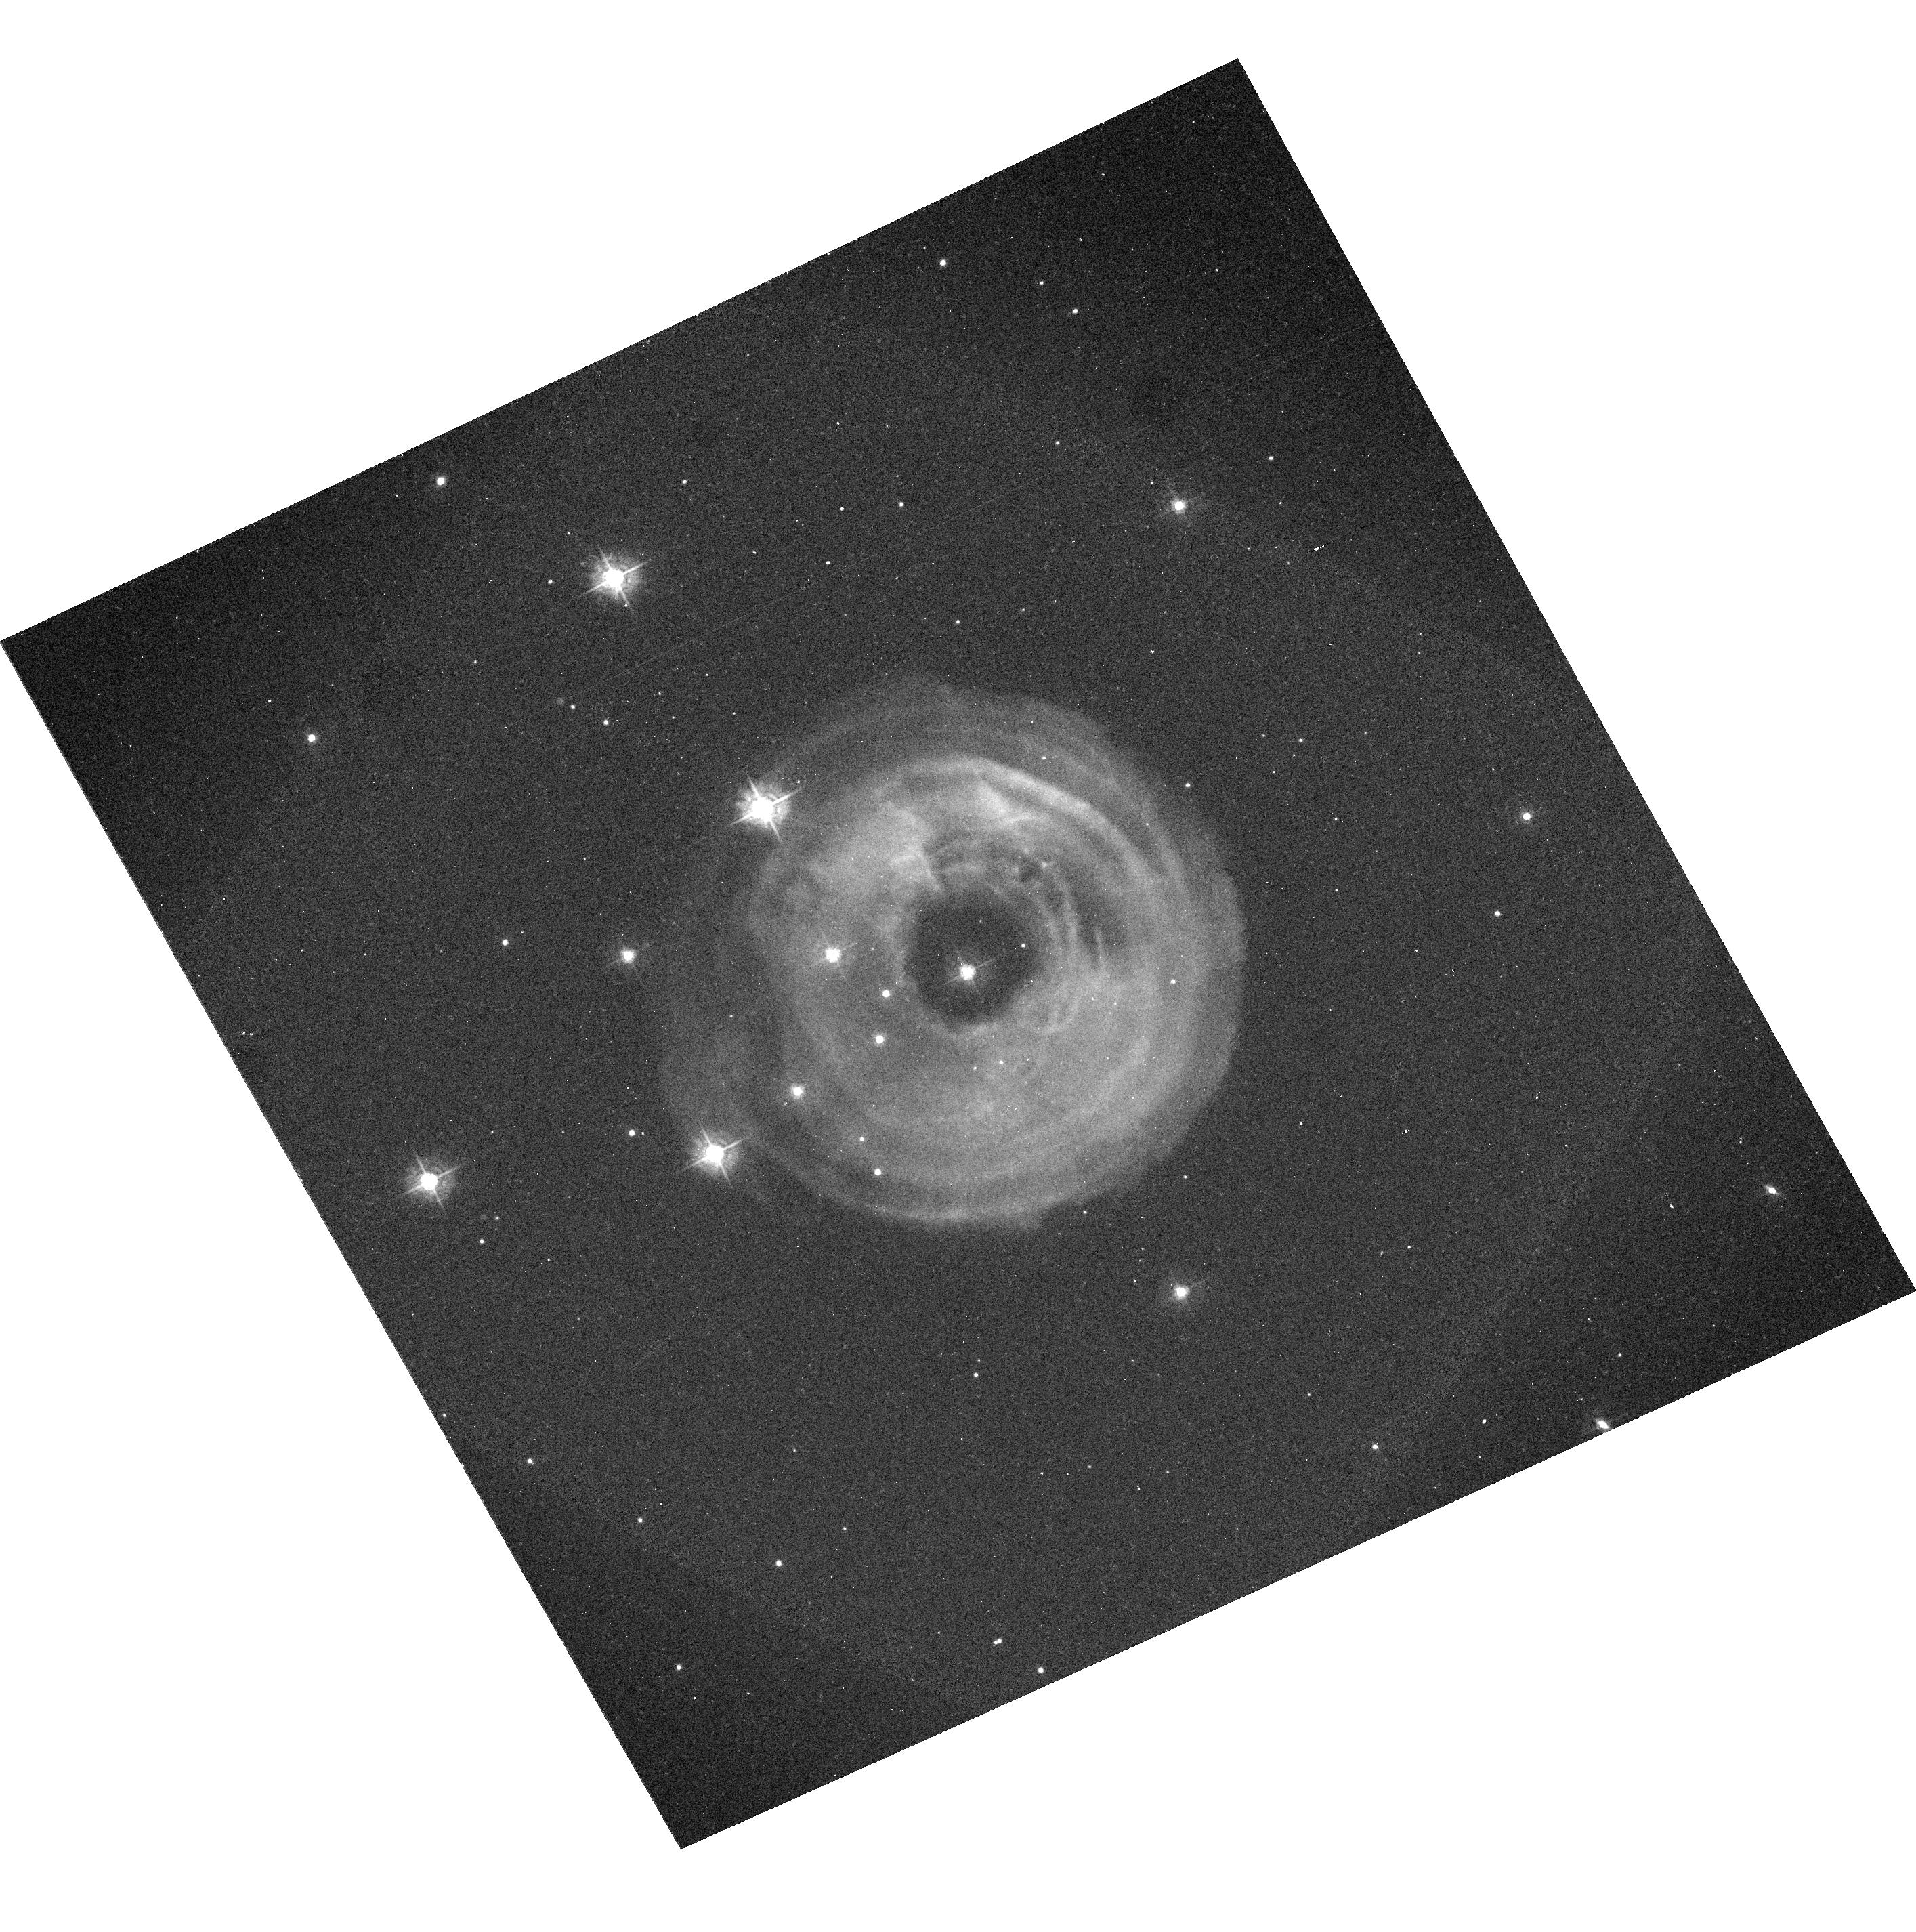
Target: V838-MON. Instrument: ACS/WFC. Filter: F435W-POL0UV. Exposure: 8 min. Observation ID: hst_9587_02_acs_wfc_f435w-pol0uv_j8gg02

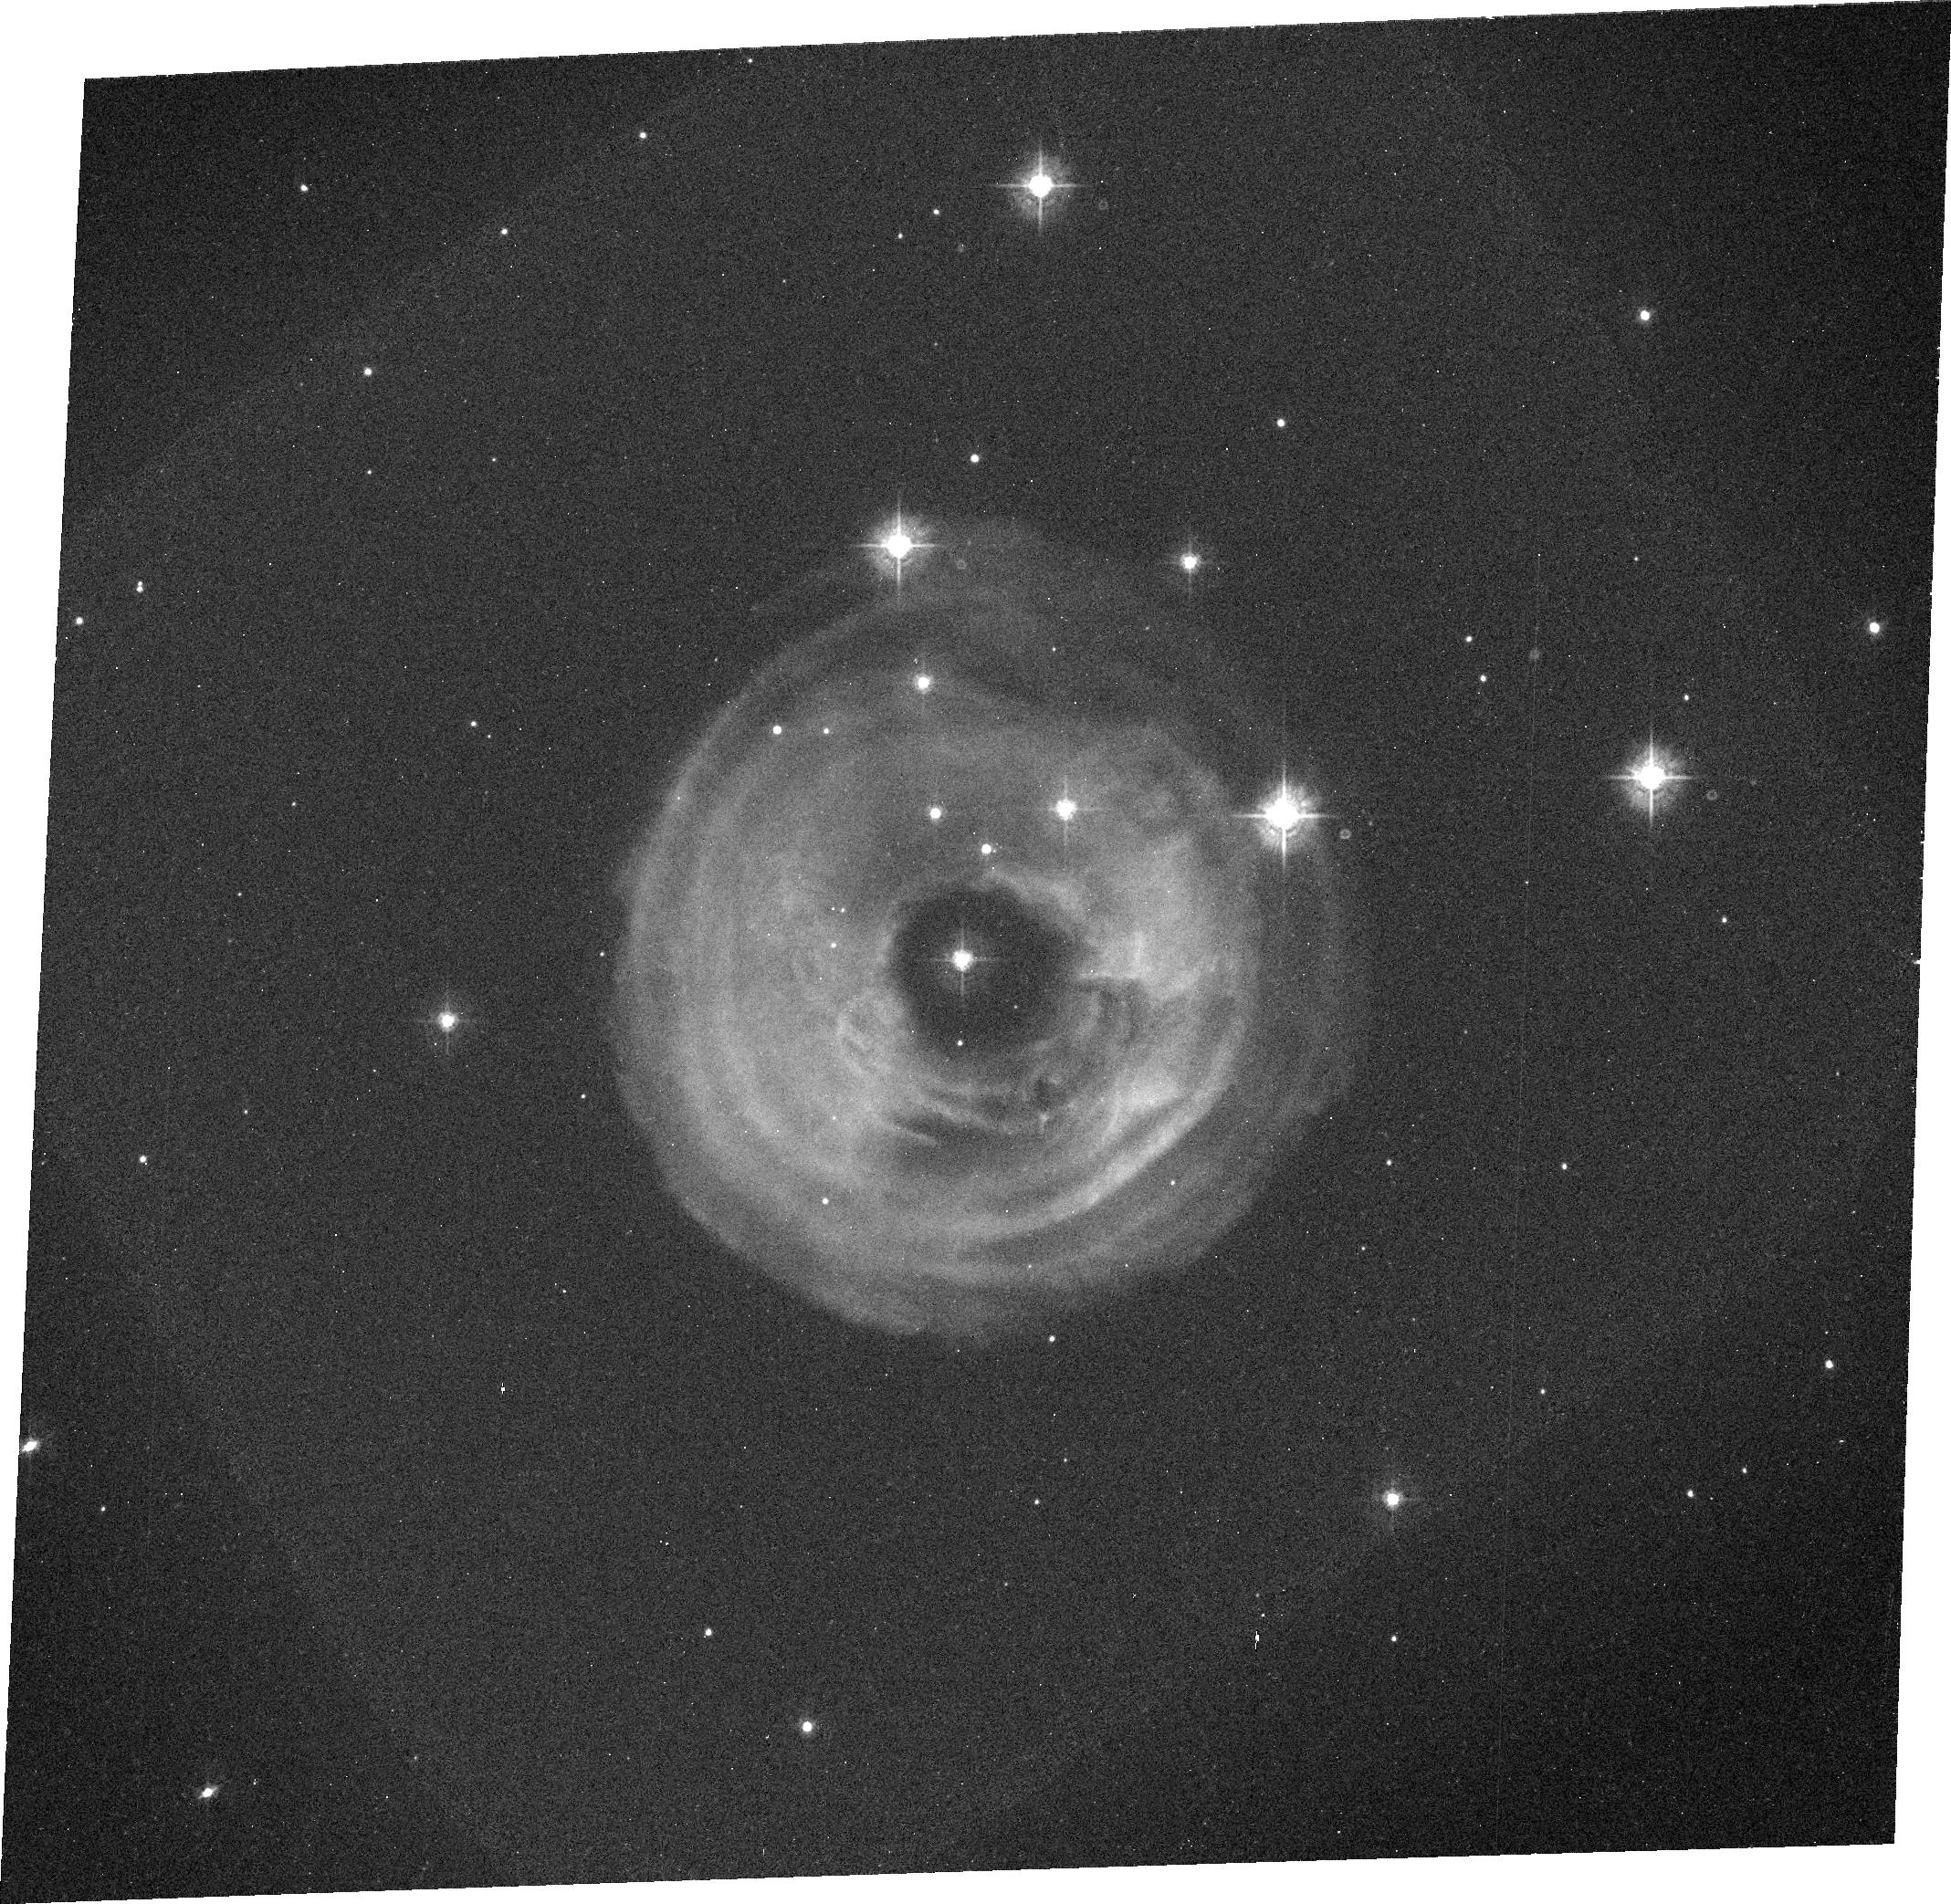
Target: V838-MON. Instrument: ACS/WFC. Filter: F435W. Exposure: 8 min. Observation ID: j8gg02020

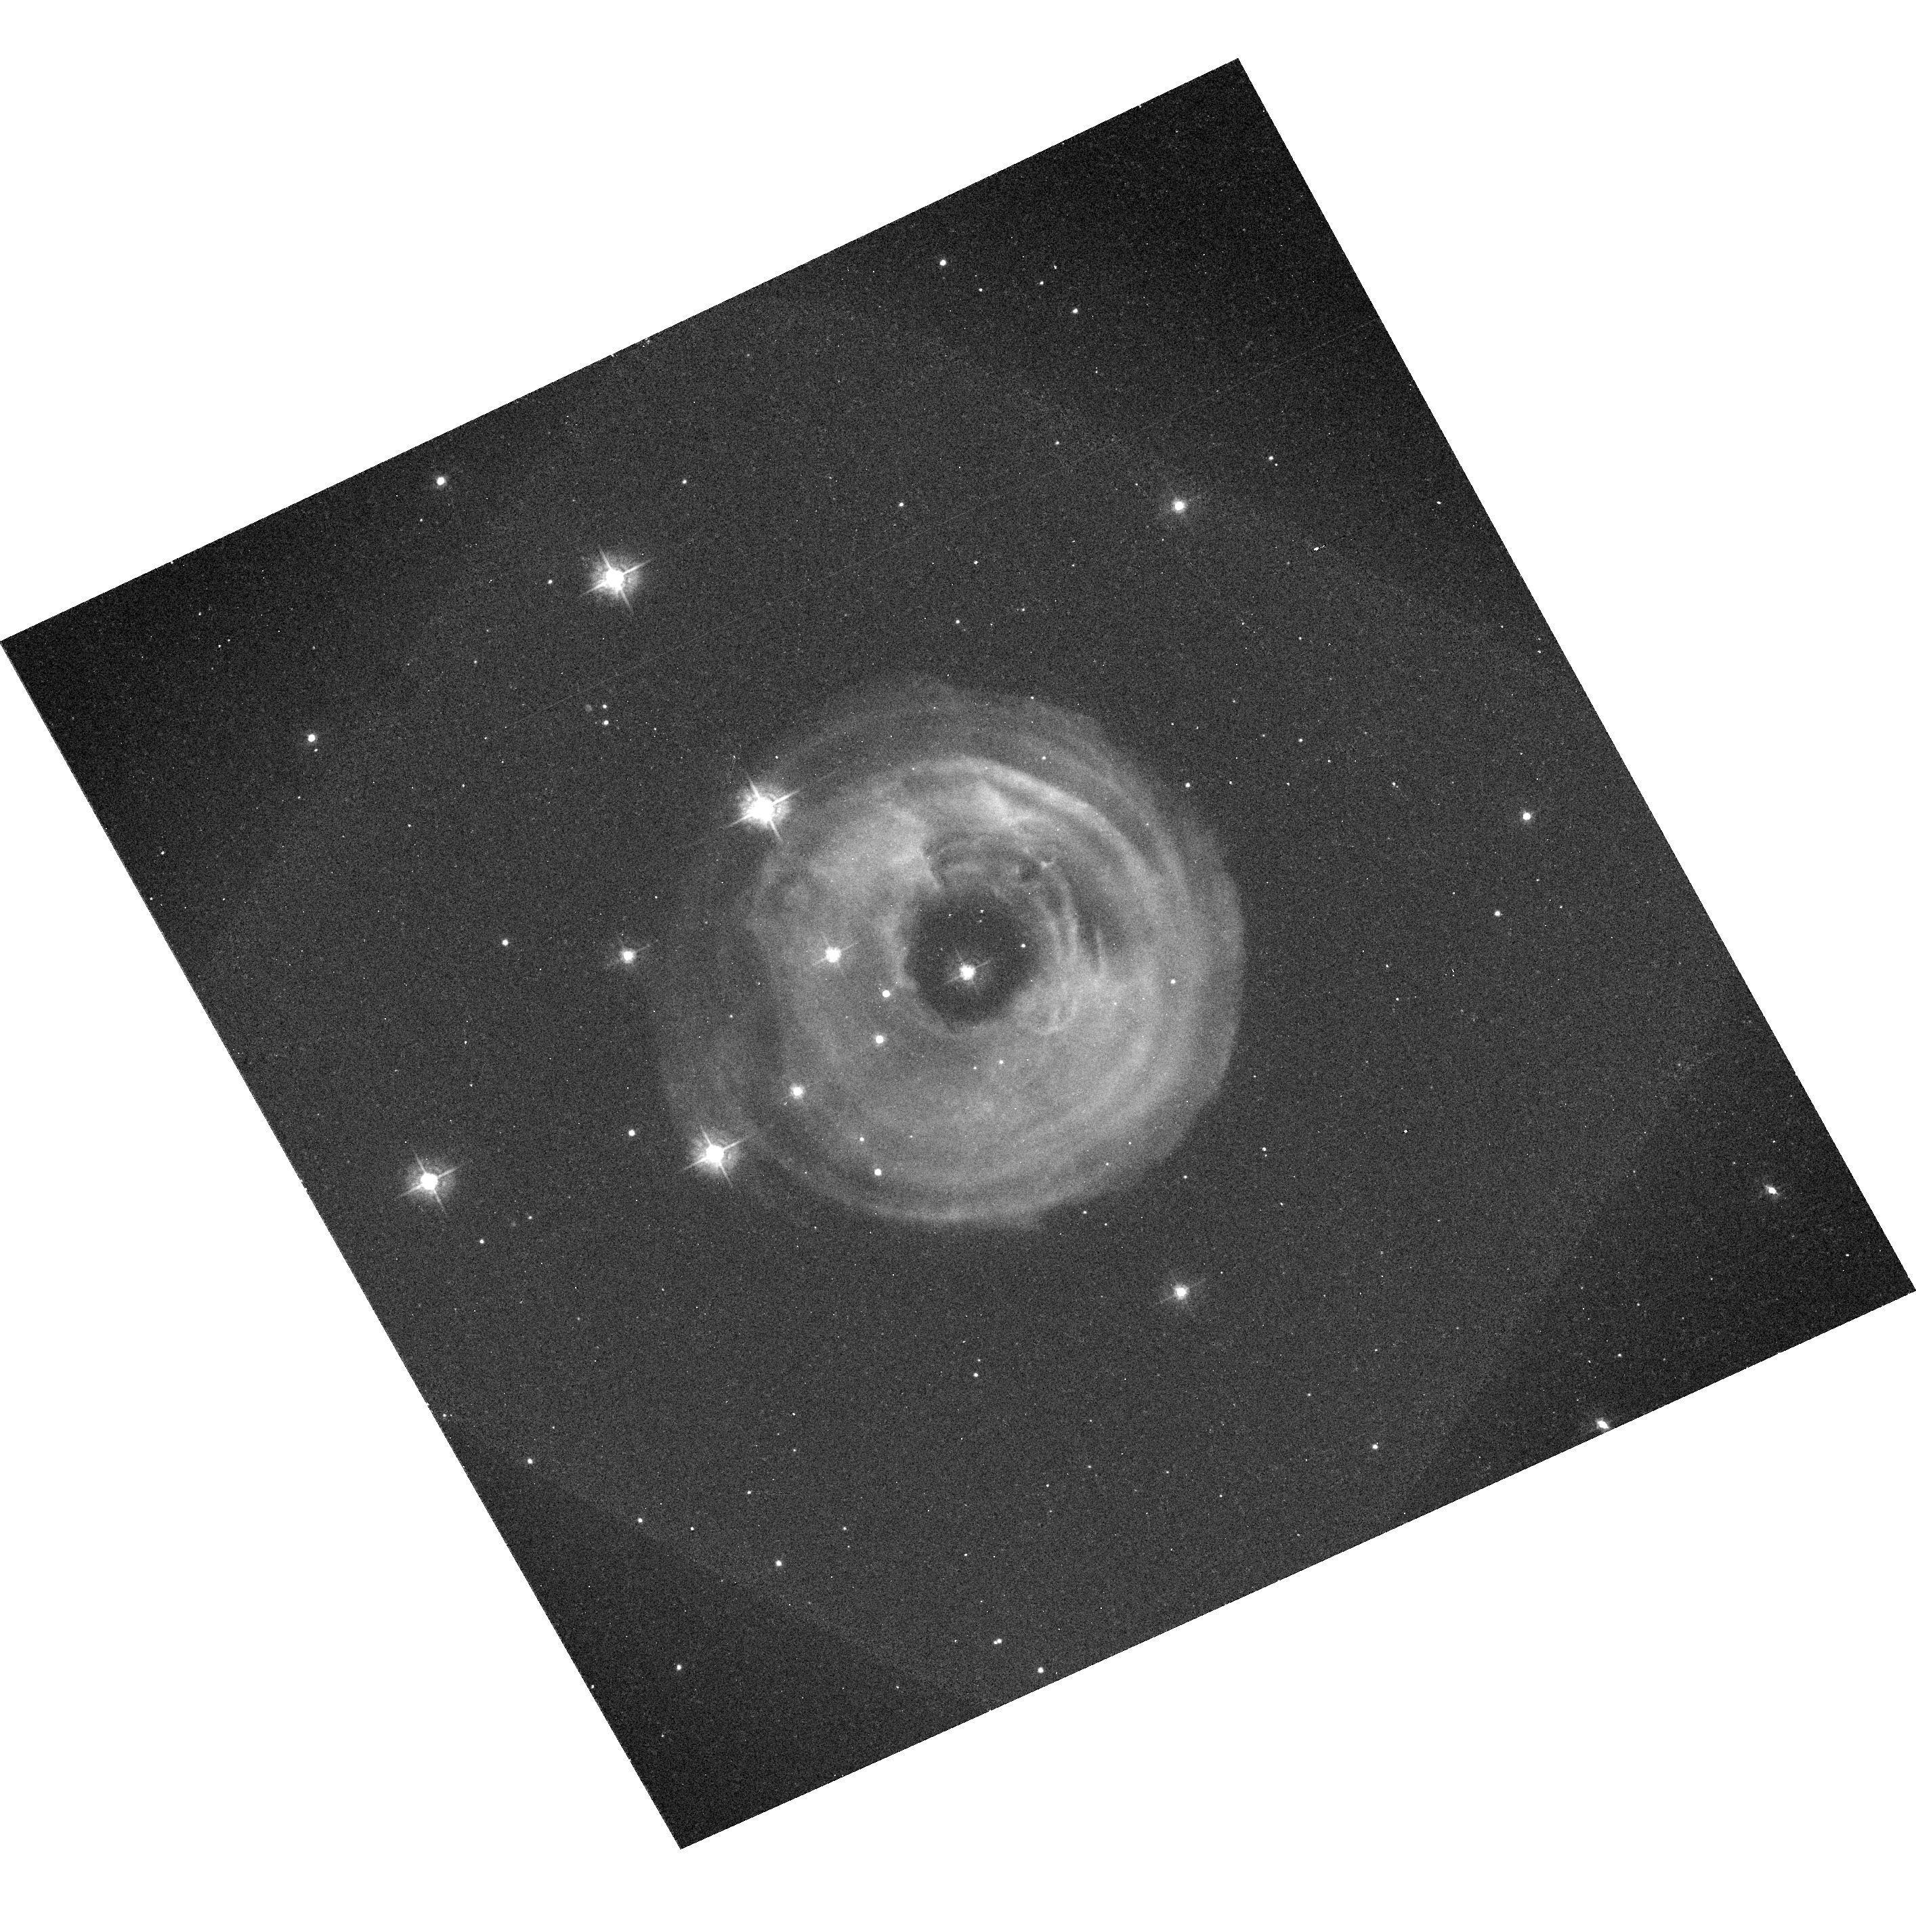
Target: V838-MON. Instrument: ACS/WFC. Filter: F435W-POL120UV. Exposure: 8 min. Observation ID: hst_9587_02_acs_wfc_f435w-pol120uv_j8gg02

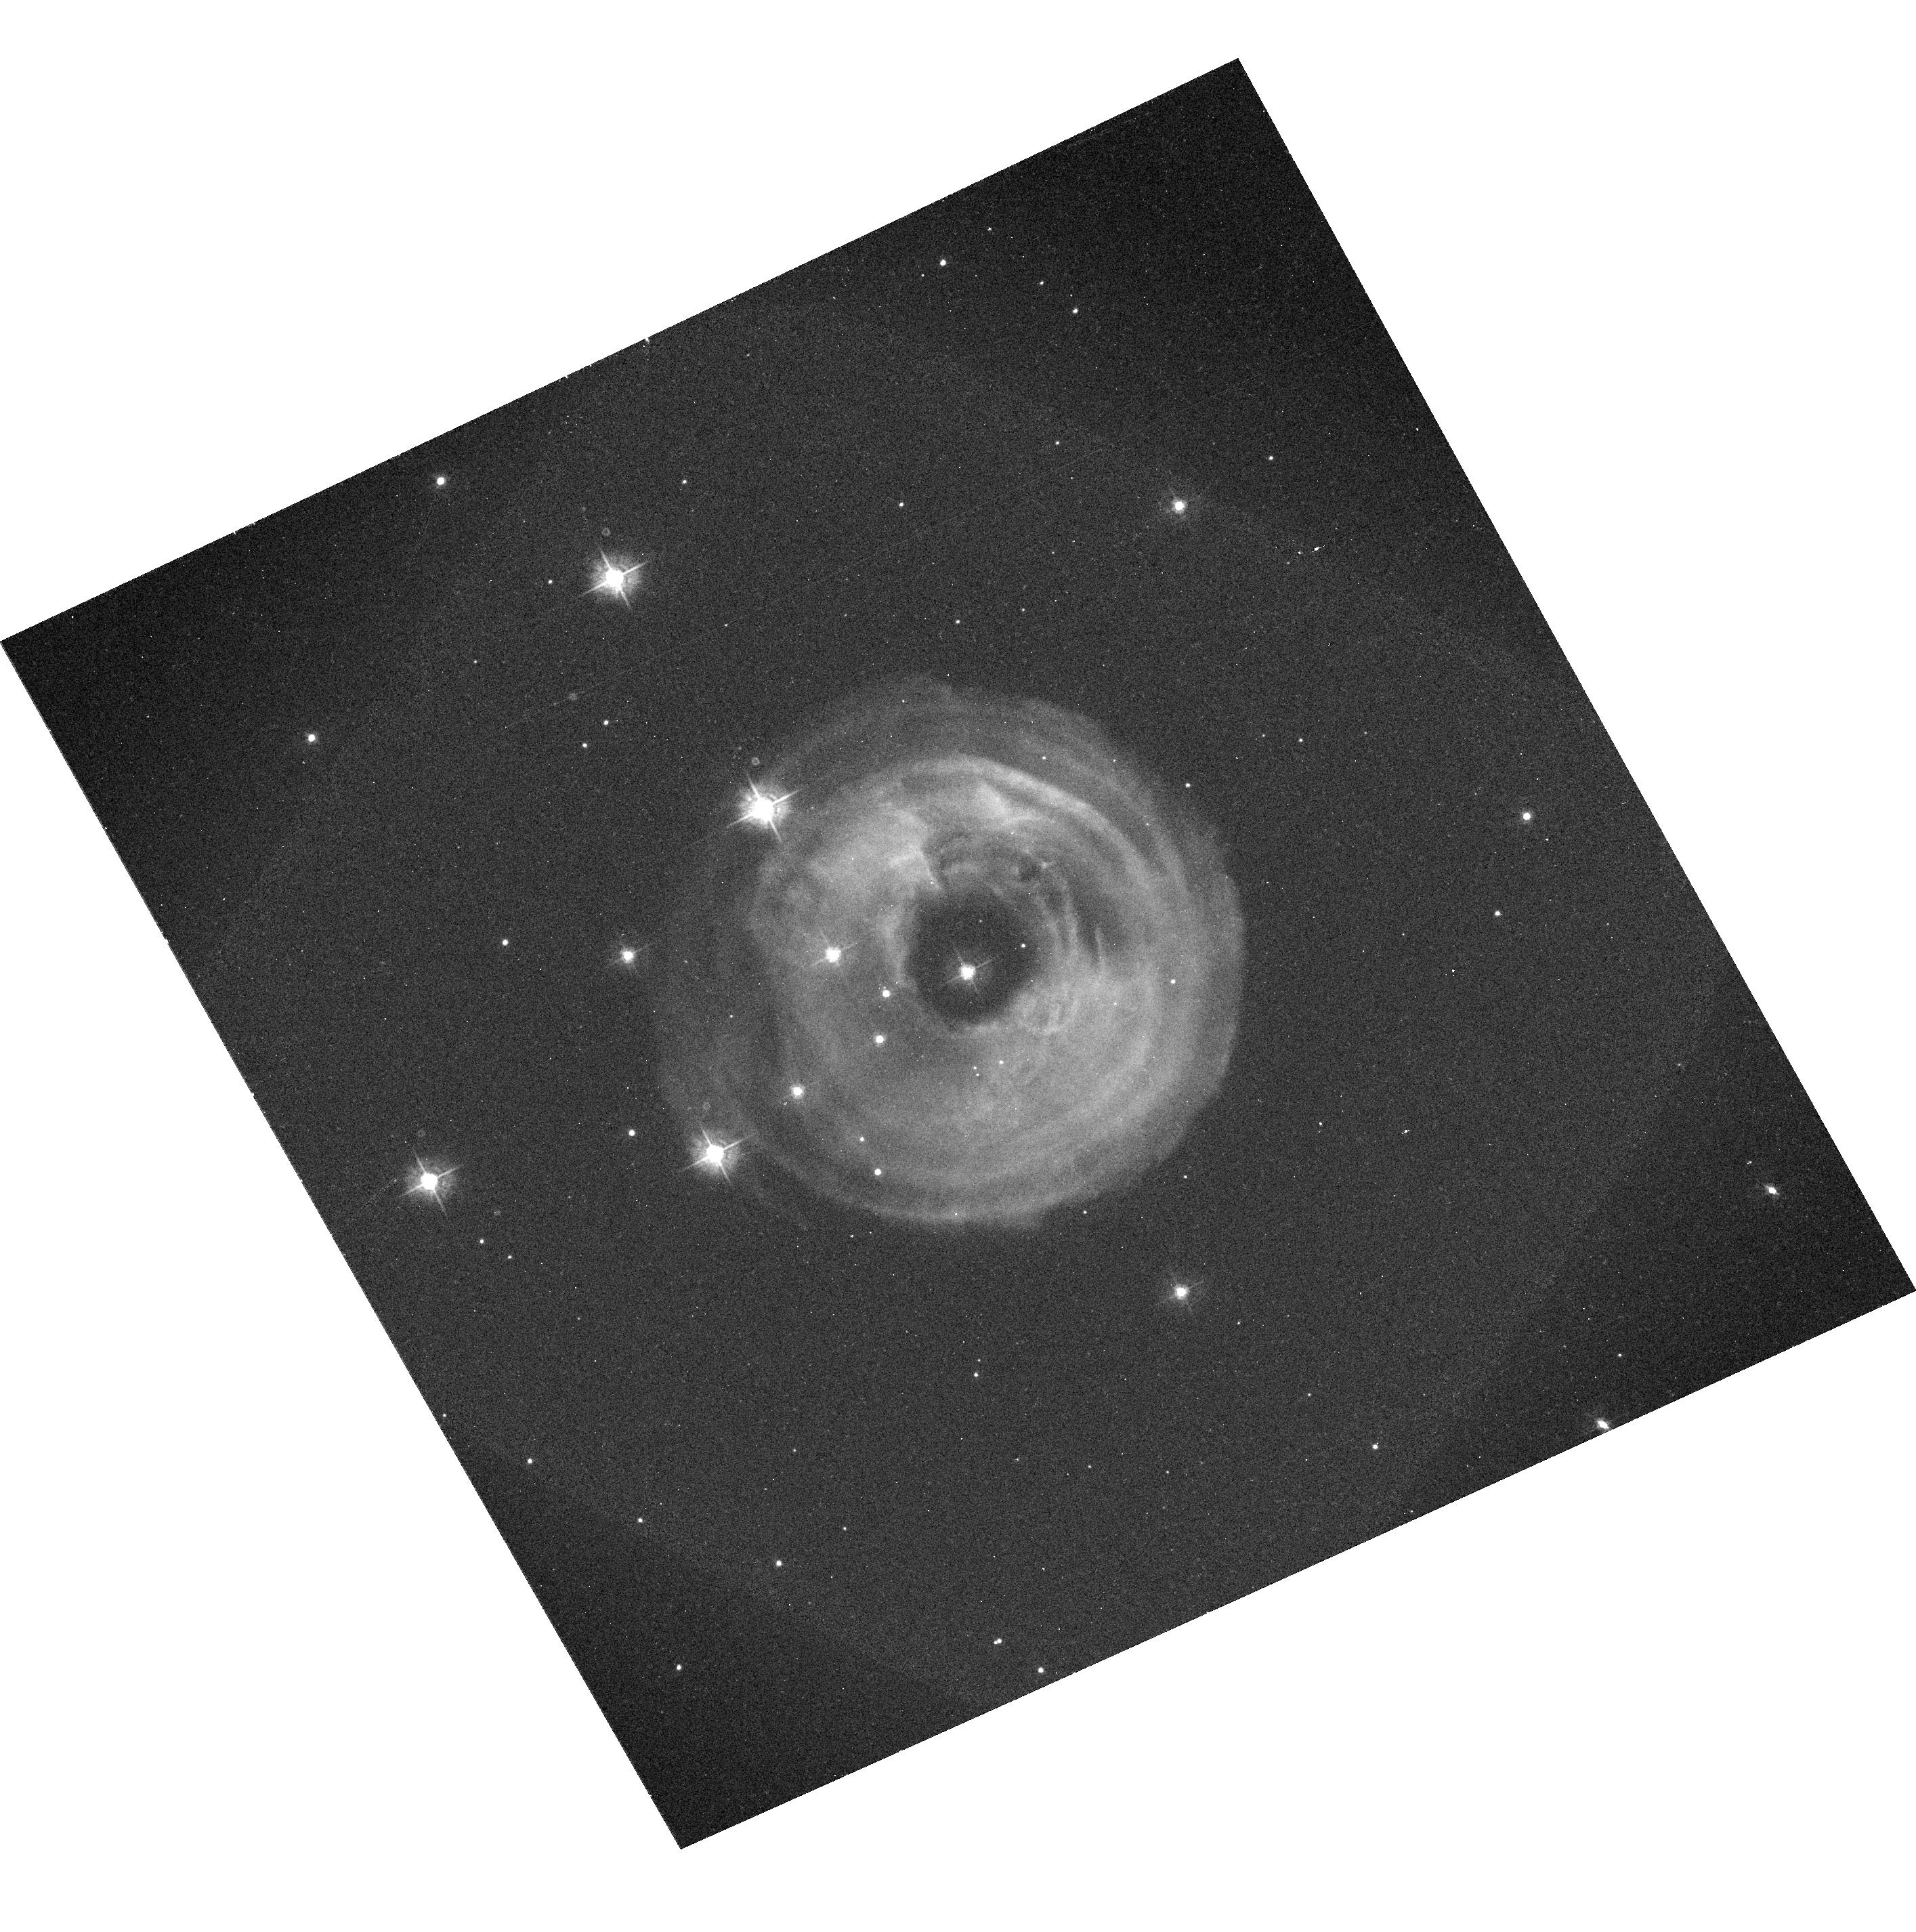
Target: V838-MON. Instrument: ACS/WFC. Filter: F435W-POL60UV. Exposure: 8 min. Observation ID: hst_9587_02_acs_wfc_f435w-pol60uv_j8gg02

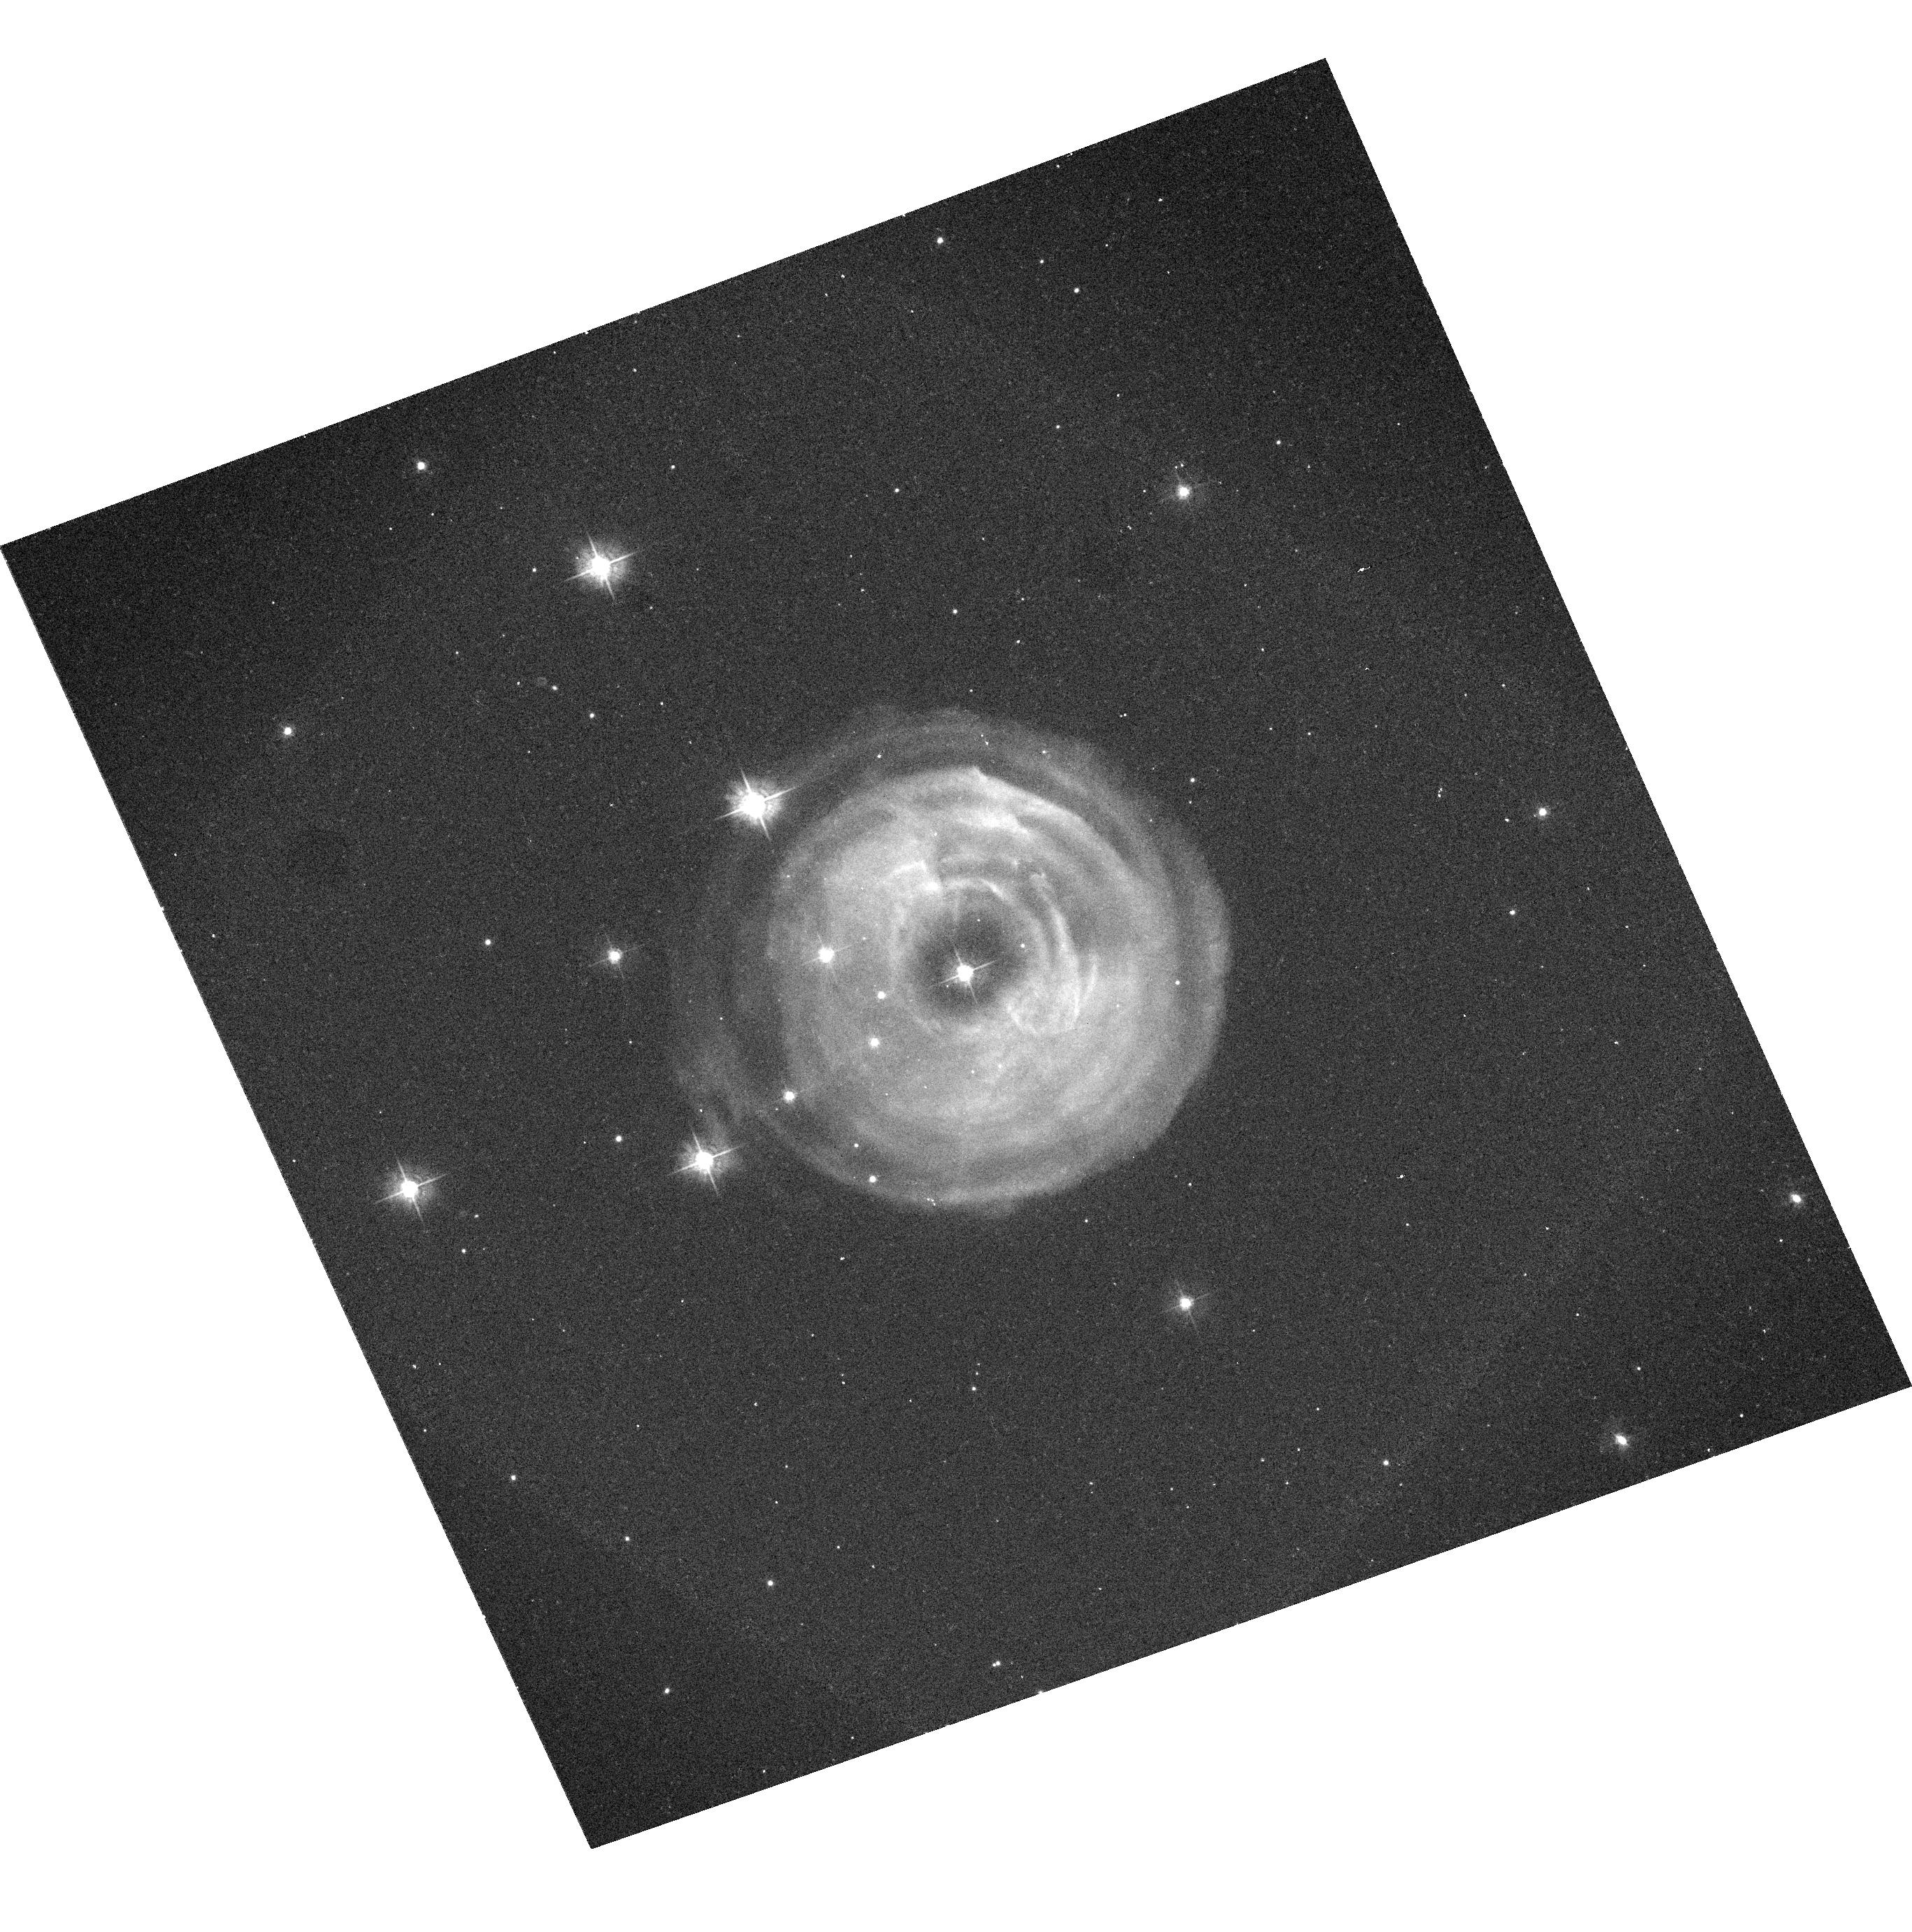
Target: V838-MON. Instrument: ACS/WFC. Filter: F435W-POL0UV. Exposure: 8 min. Observation ID: hst_9587_01_acs_wfc_f435w-pol0uv_j8gg01

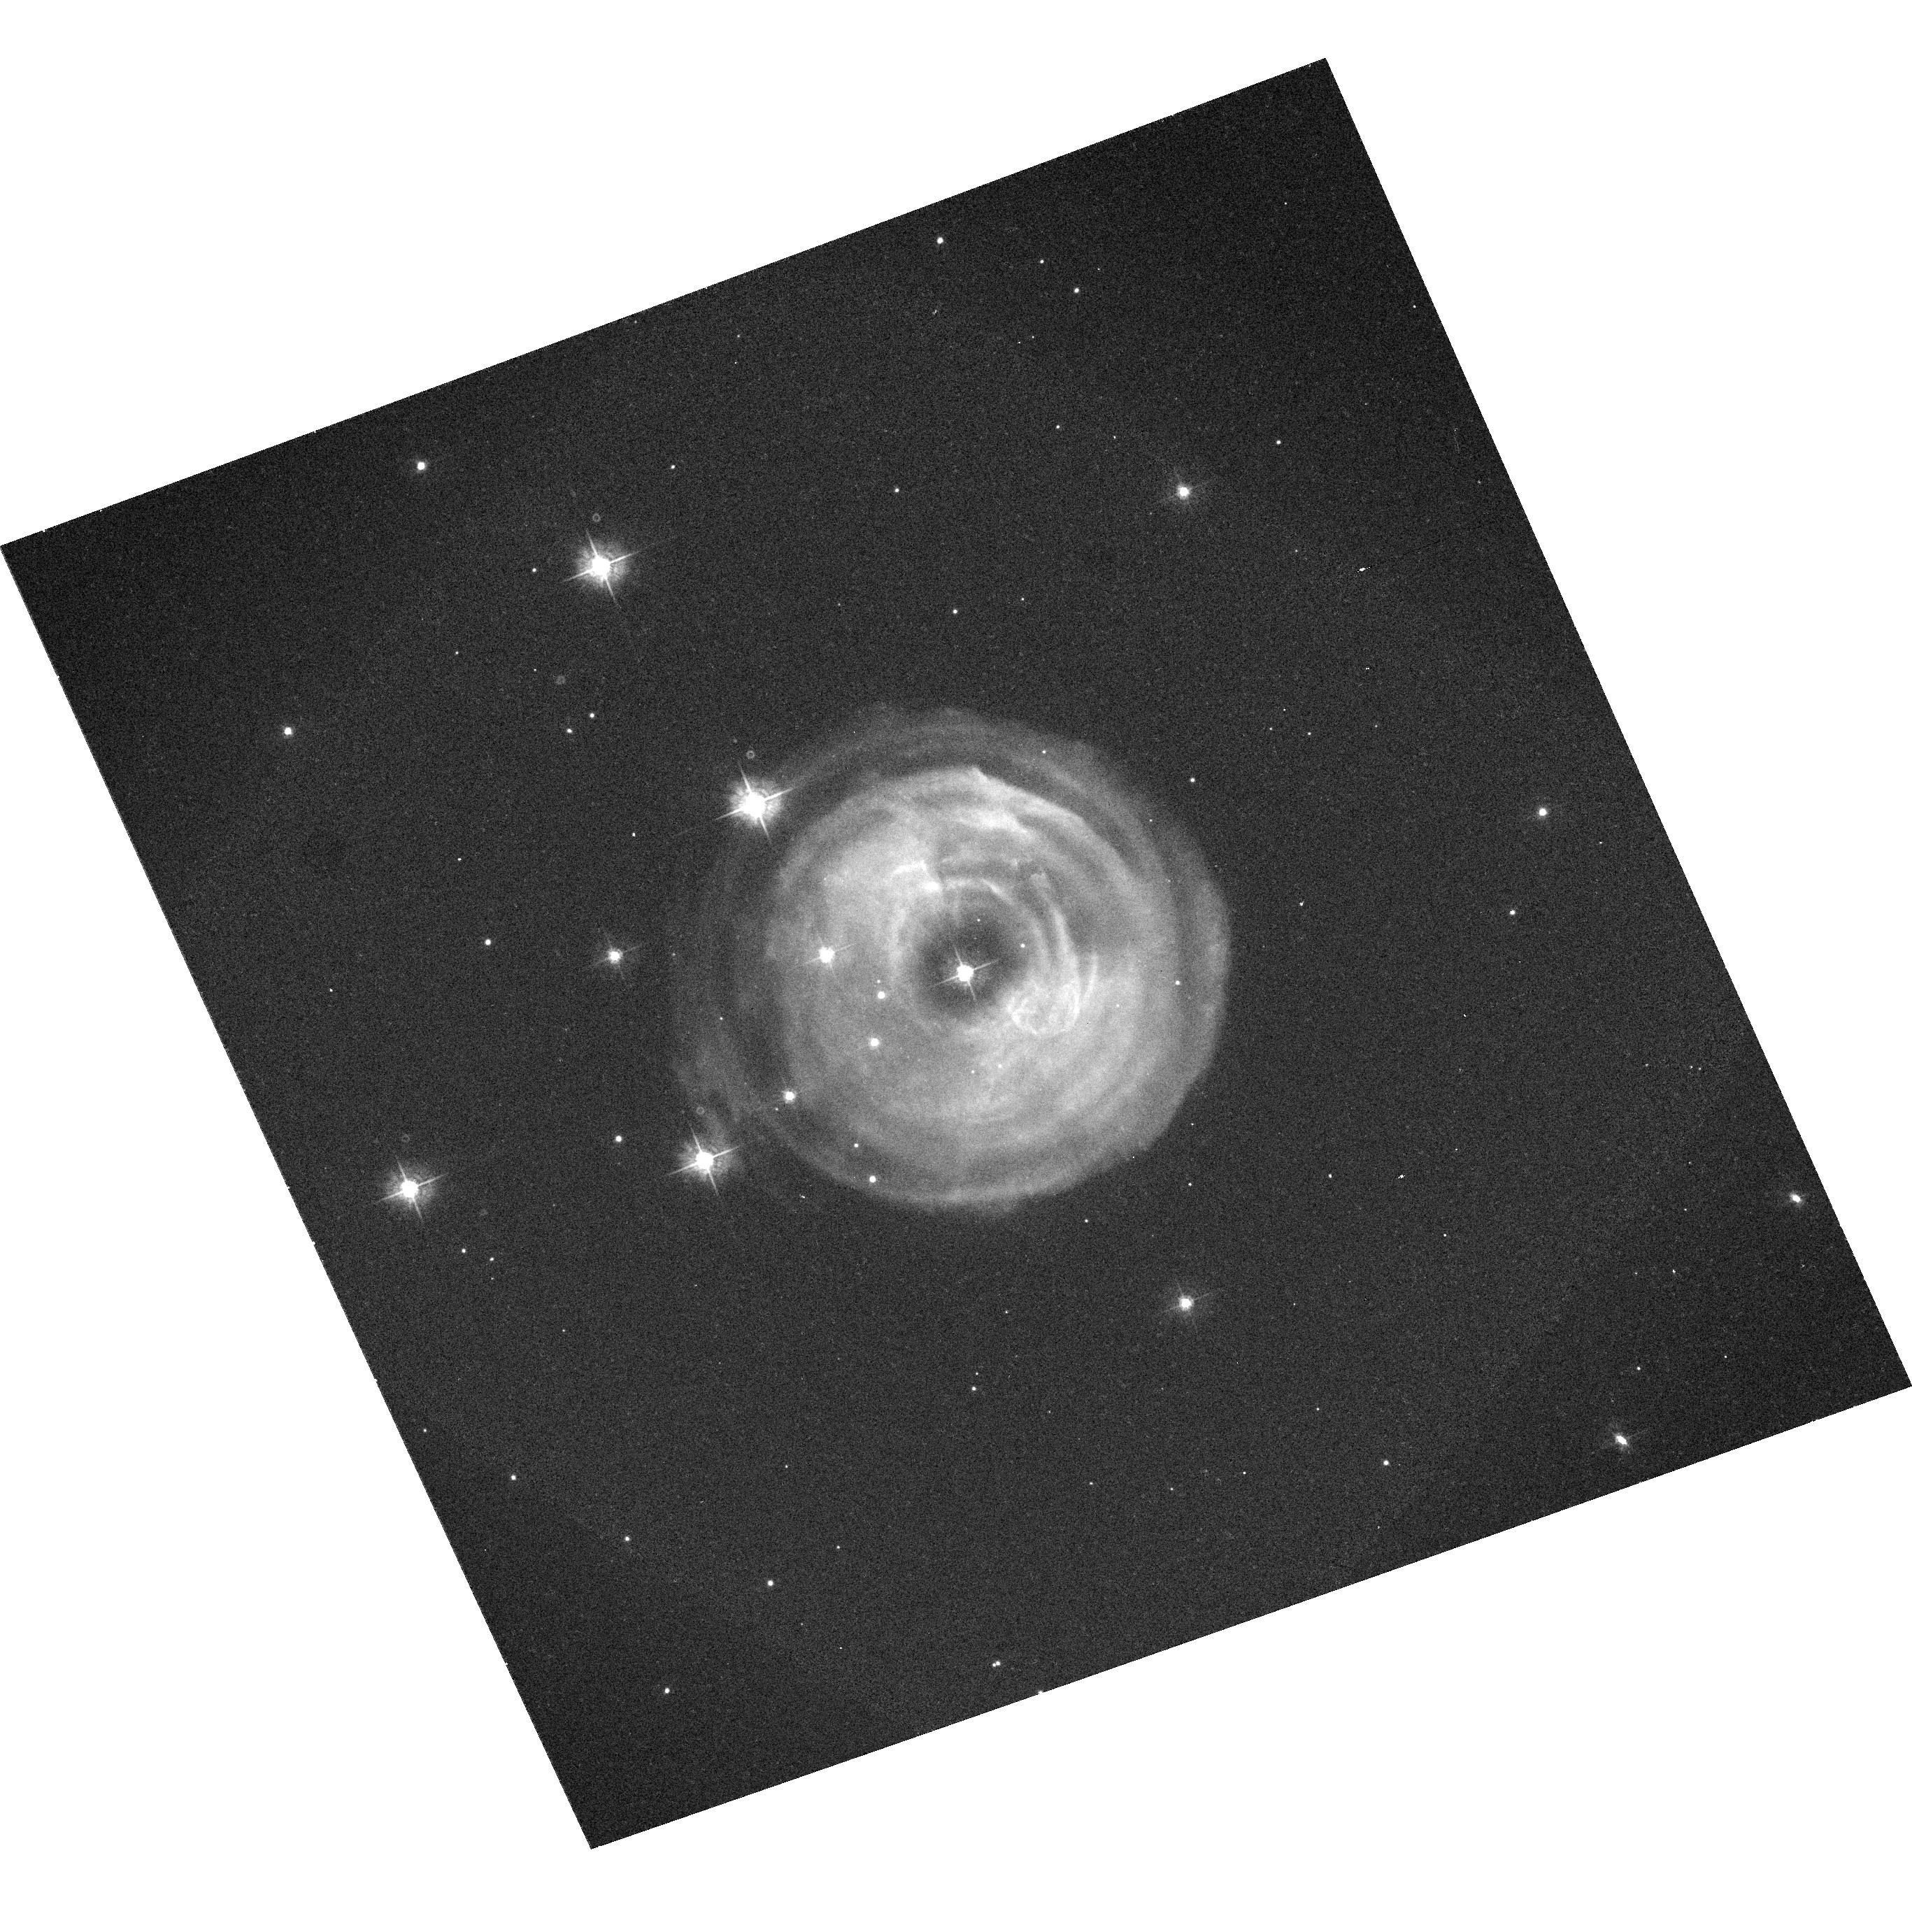
Target: V838-MON. Instrument: ACS/WFC. Filter: F435W-POL60UV. Exposure: 8 min. Observation ID: hst_9587_01_acs_wfc_f435w-pol60uv_j8gg01

HST Imaging Polarimetry of the Light Echo around V838 Monocerotis (PI: Starrfield, Sumner G.)

V838 Mon is a completely unanticipated new kind of object: although it has undergone an outburst somewhat similar to that of an extremely slow nova, its spectrum is unique and totally unlike that of any type of nova. Knowledge of its distance and luminosity is crucial in understanding its nature and origin. Remarkably, a rapidly evolving light echo around V838 Mon has been detected from the ground in recent weeks. HST polarimetric imaging over the next few months, as the light echo expands and fades, will provide a direct geometrical distance to this object (because polarization allows us to selectively identify material with a scattering angle of 90 deg, lying in the plane of the sky at the same distance as the star). The outburst of V838 Mon thus provides a magnificent, unique, and unexpected testbed for the method proposed by Sparks for measuring extragalactic distances using supernova light echoes, which was the primary justification for adding polarimetric capabilities to the Advanced Camera for Surveys. Since the only previous Galactic nova light echoes occurred in 1901 and 1936, this extraordinary combination of circumstances is unlikely to recur during the HST mission.